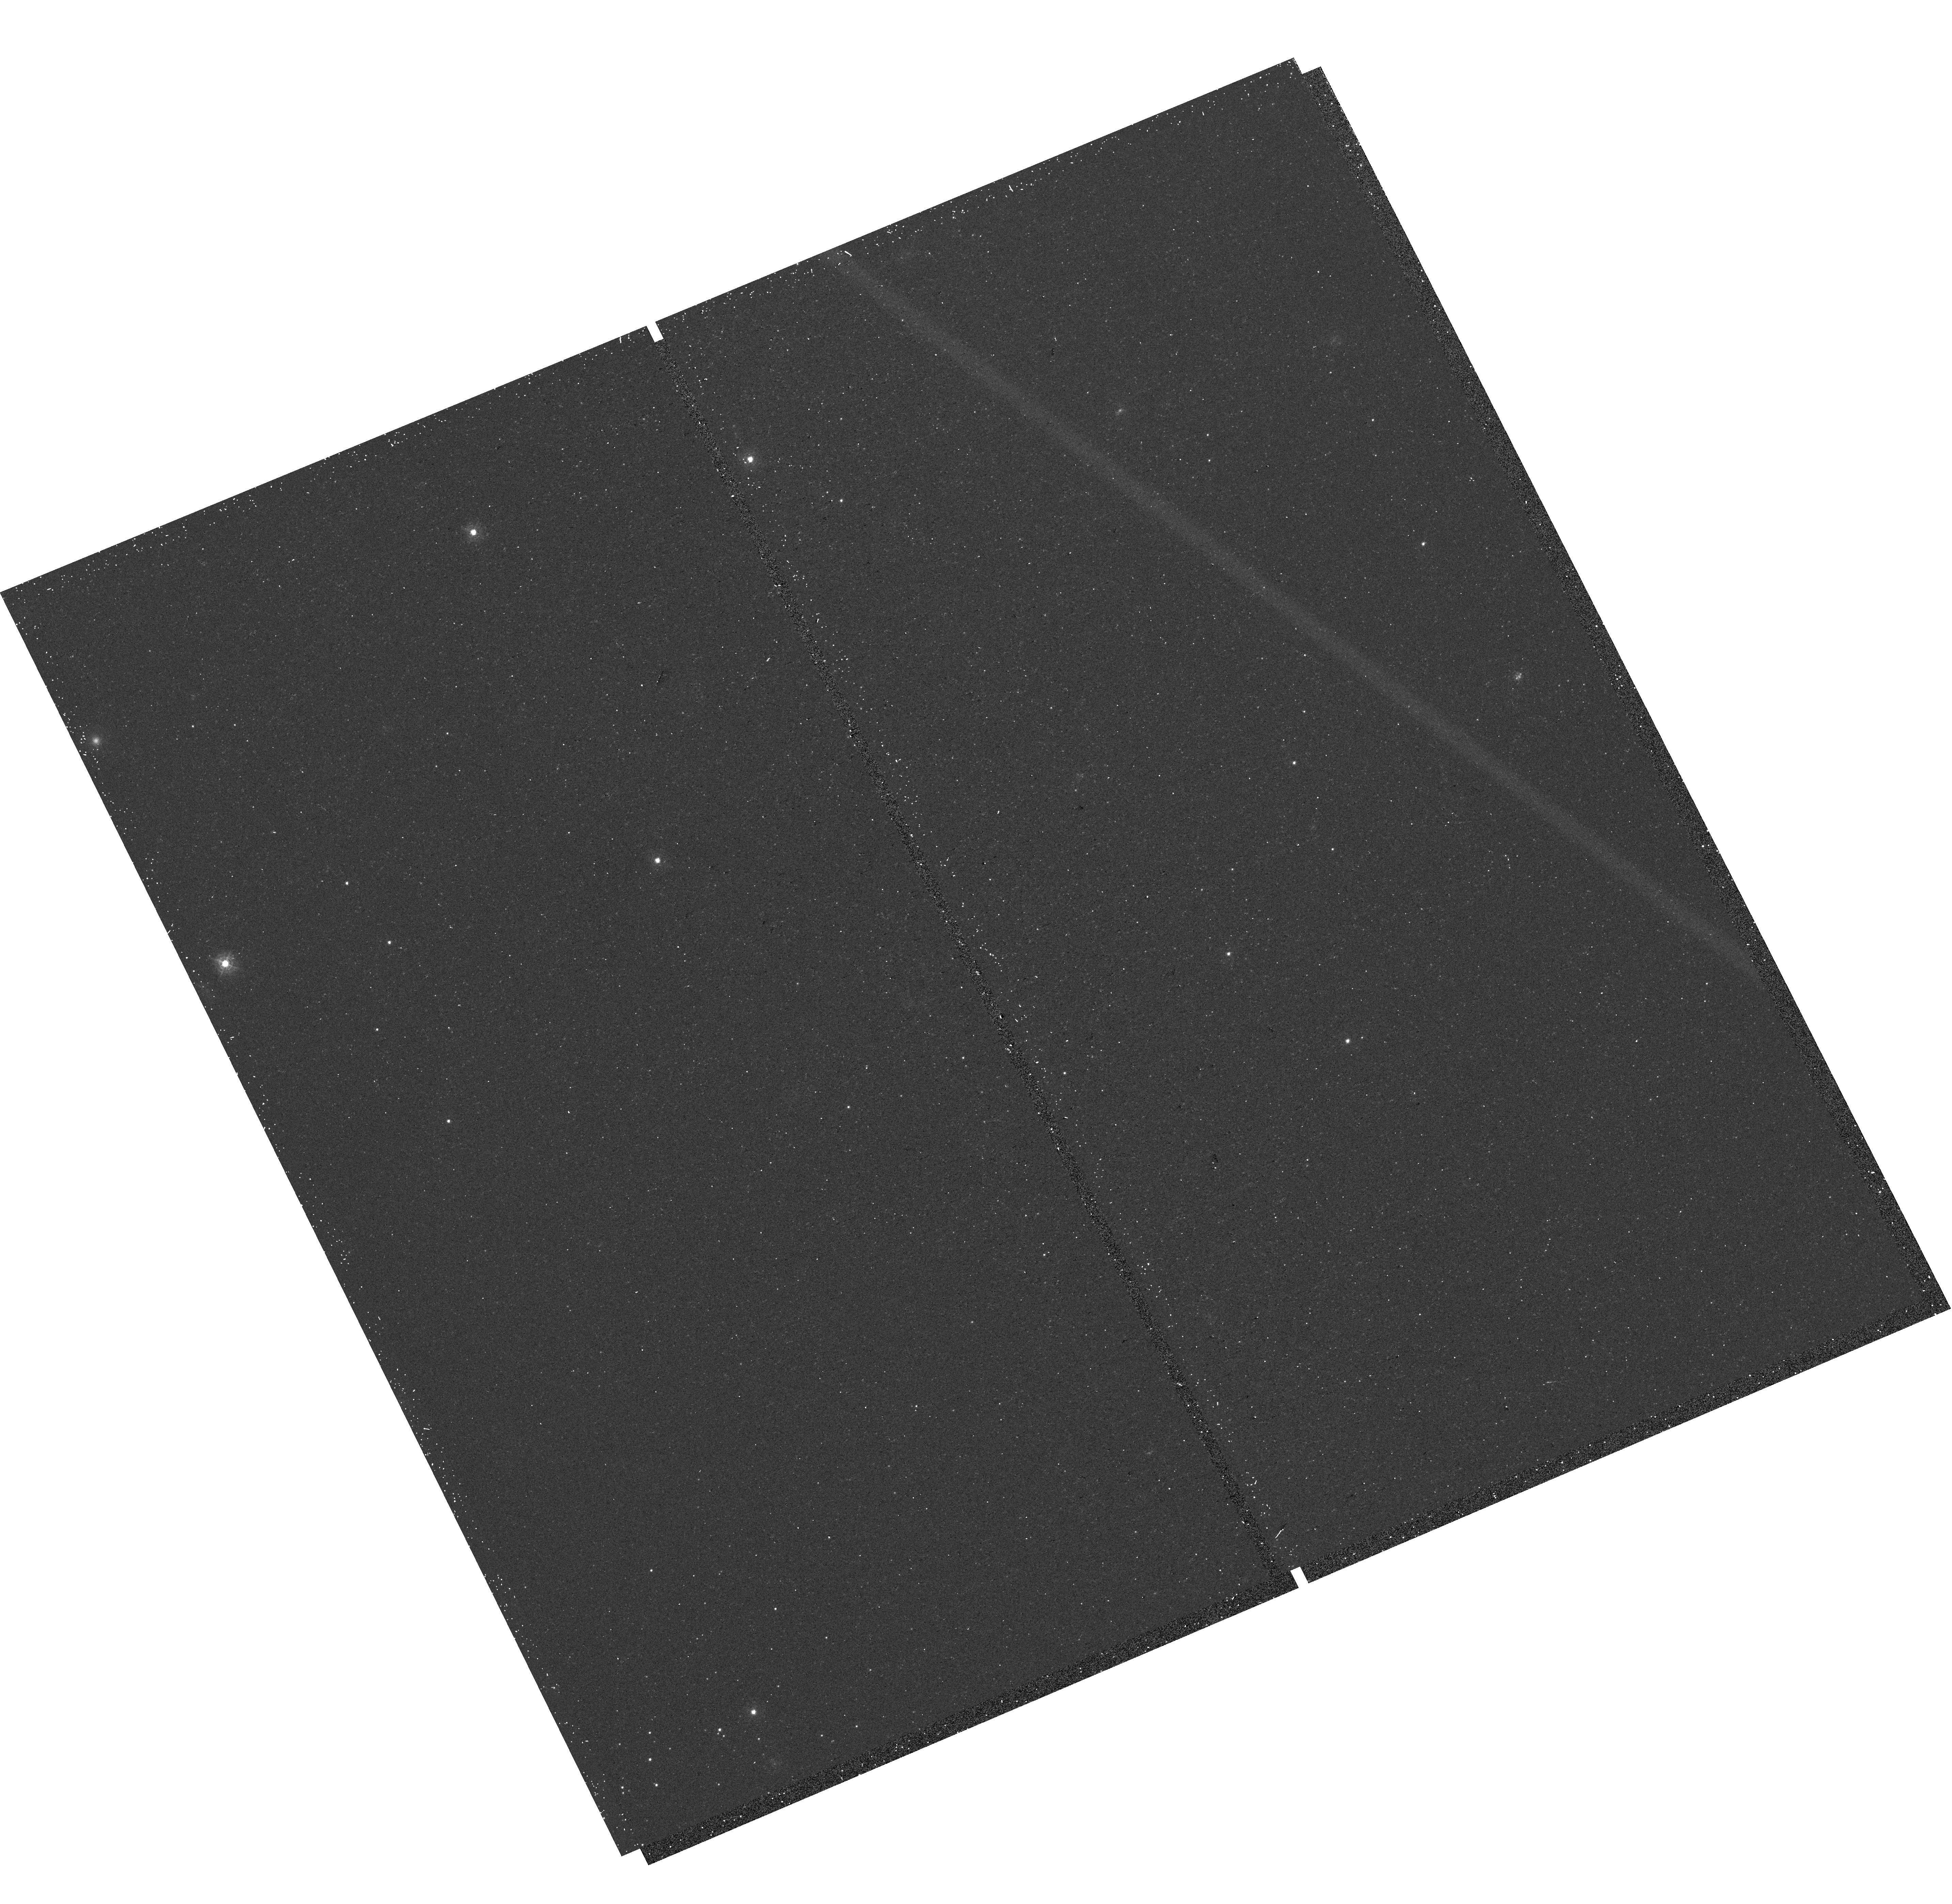
Target: M31-B29-F08-UVIS. Instrument: WFC3/UVIS. Filter: F336W. Exposure: 15 min. Observation ID: hst_16797_23_wfc3_uvis_f336w_ieps23

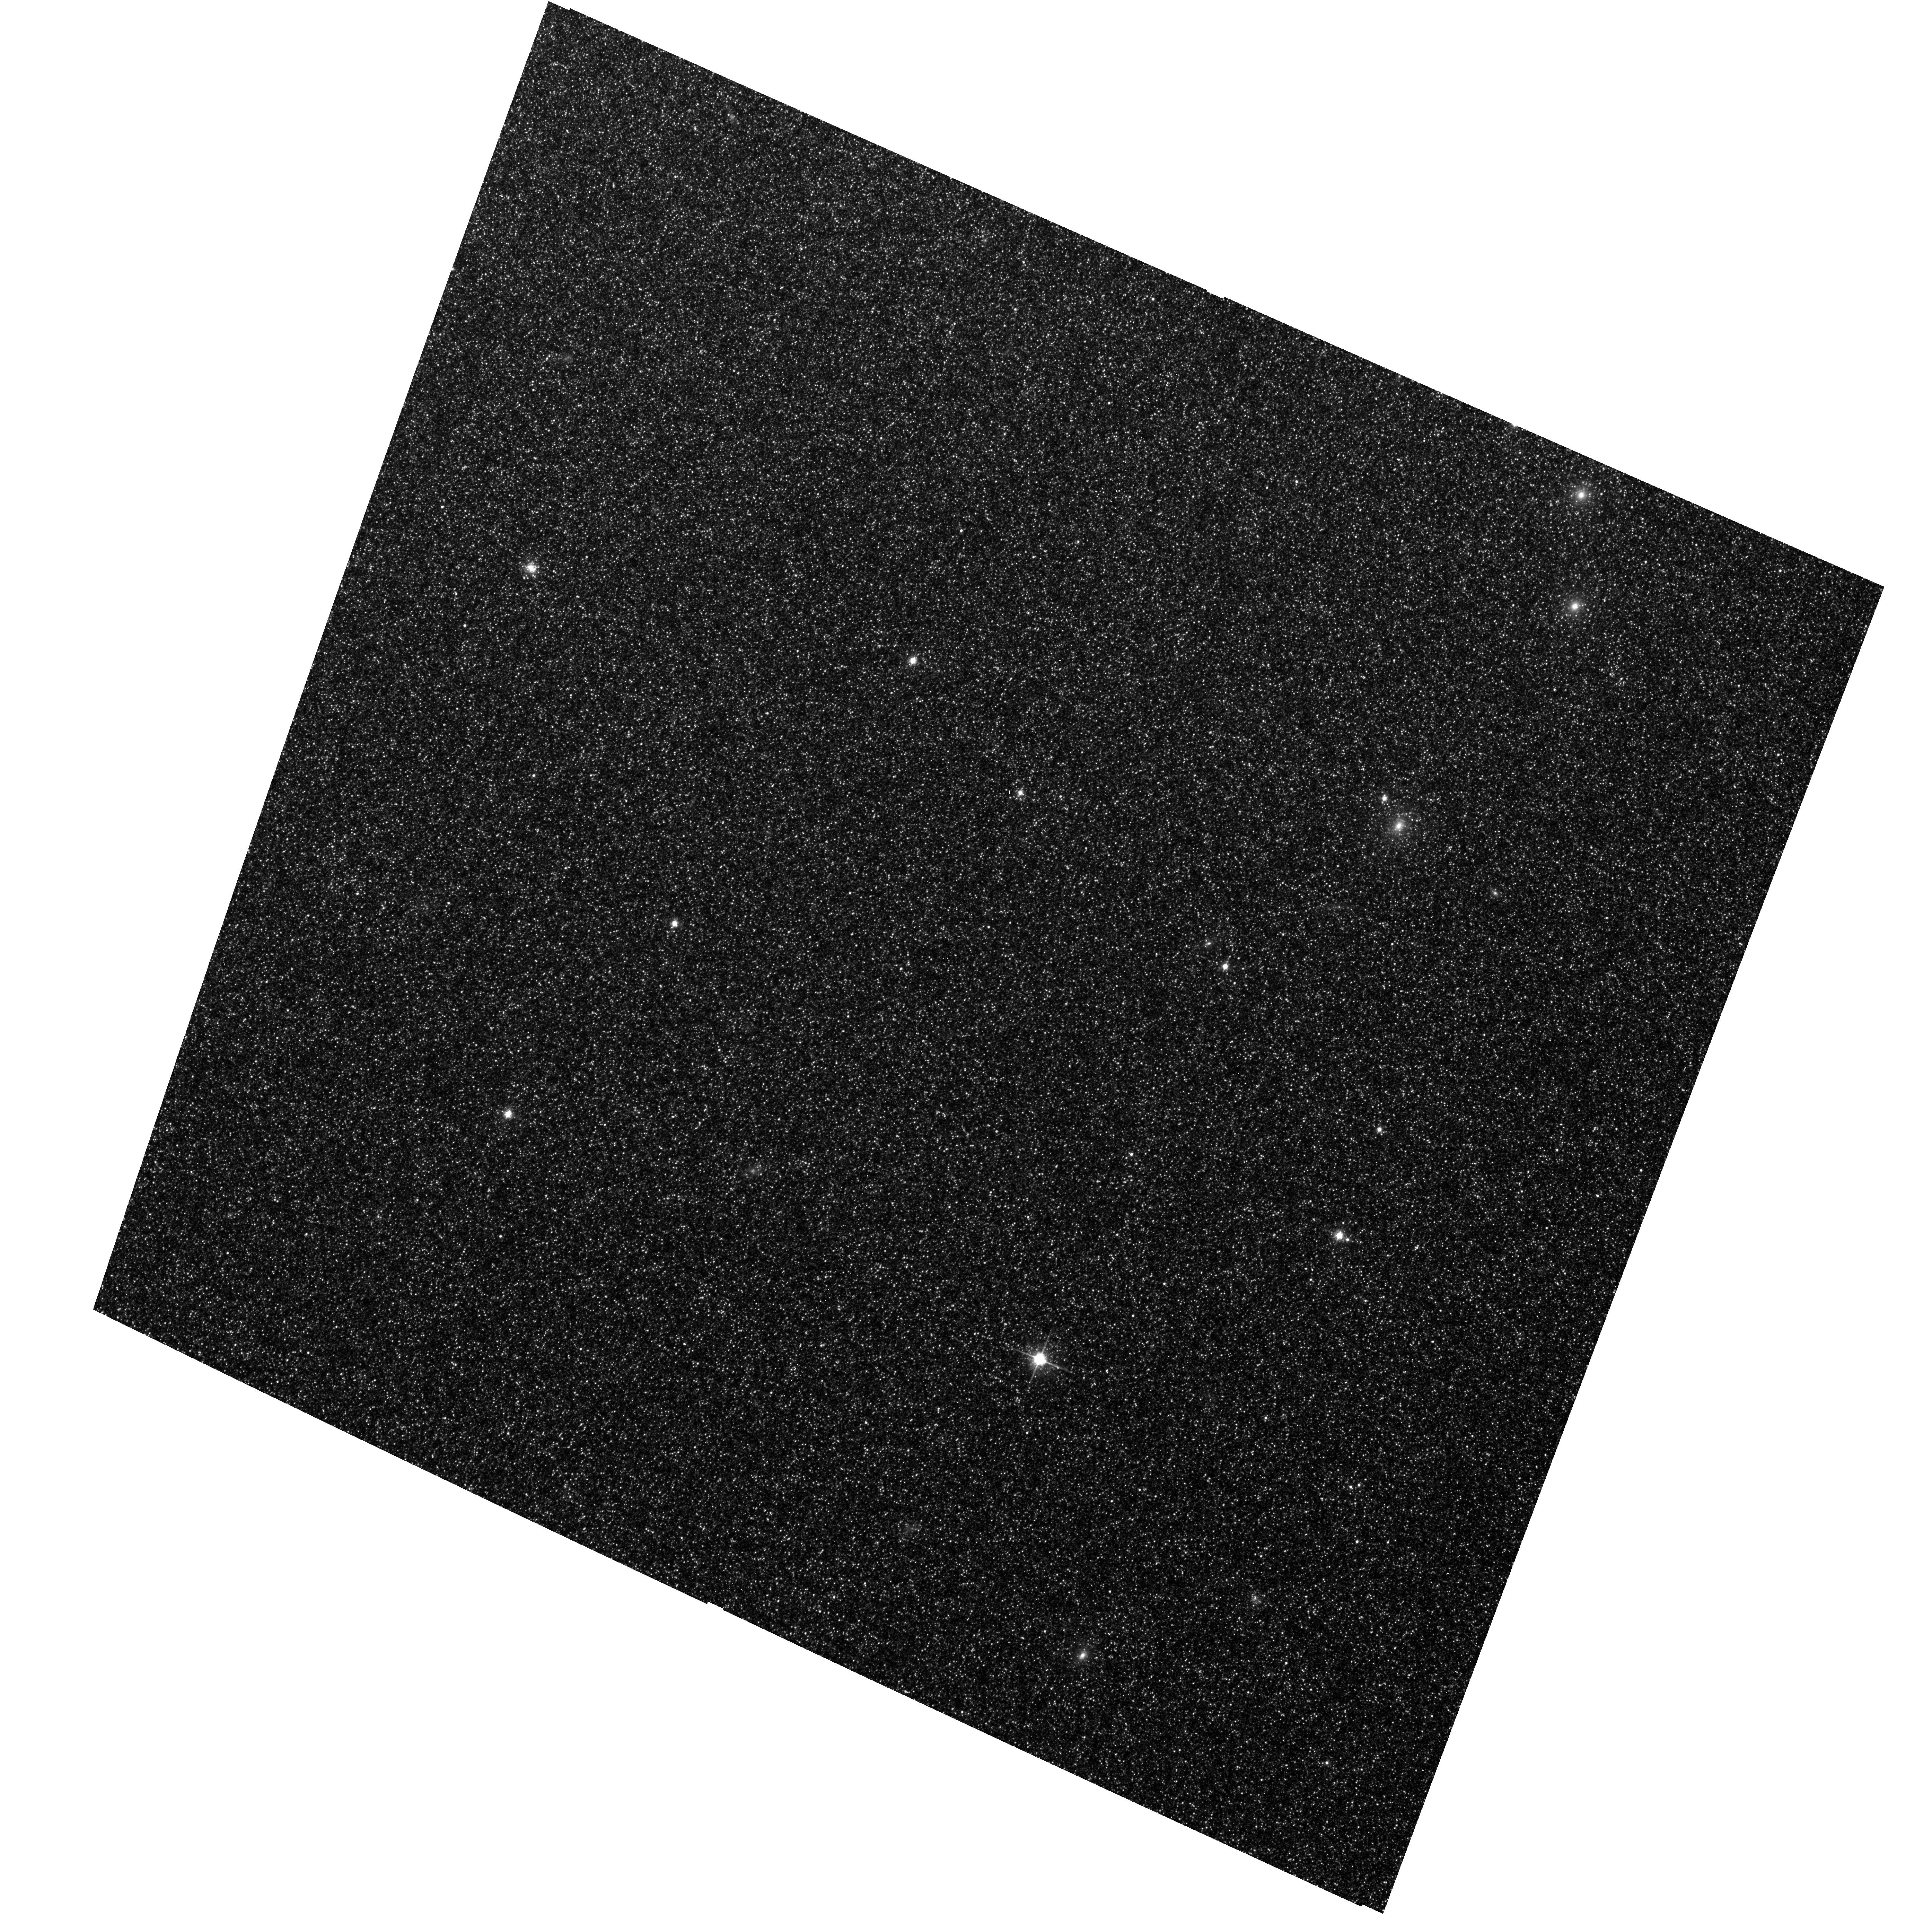
Target: M31-B29-F04-WFC. Instrument: ACS/WFC. Filter: F814W. Exposure: 13 min. Observation ID: hst_16797_34_acs_wfc_f814w_jeps34

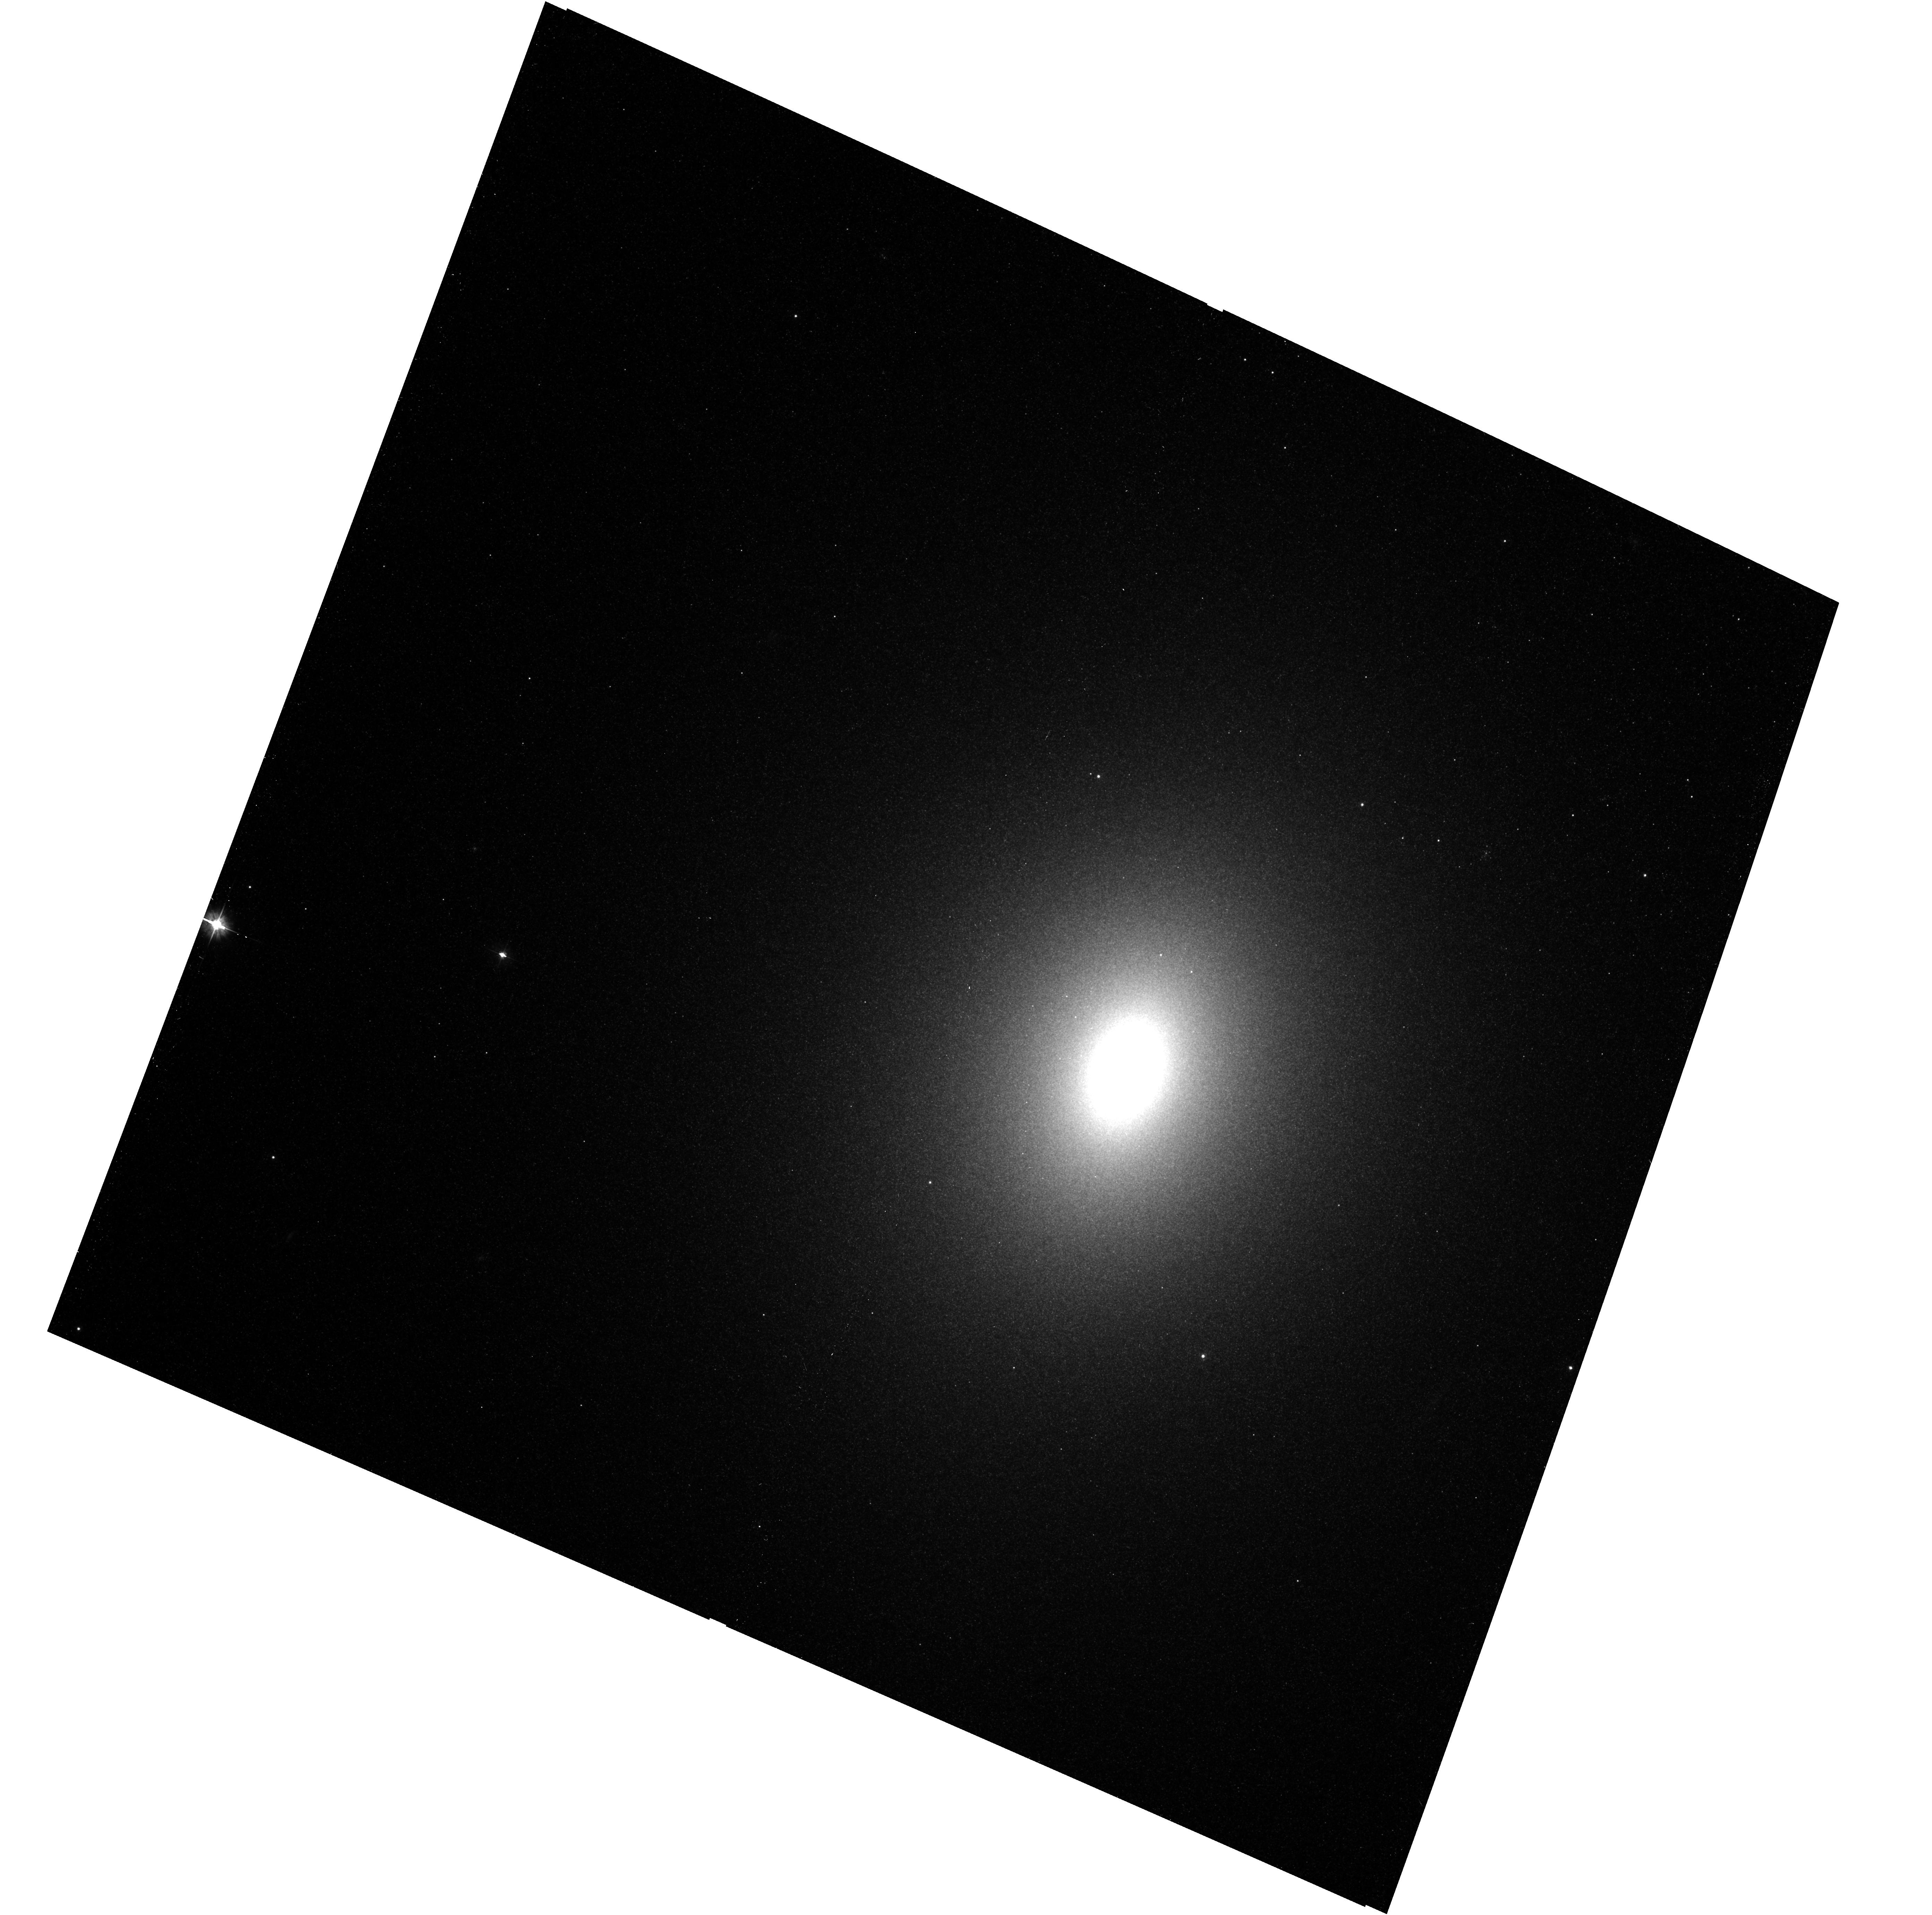
Target: M31-B28-F08-WFC. Instrument: ACS/WFC. Filter: F475W. Exposure: 17 min. Observation ID: hst_16797_10_acs_wfc_f475w_jeps10

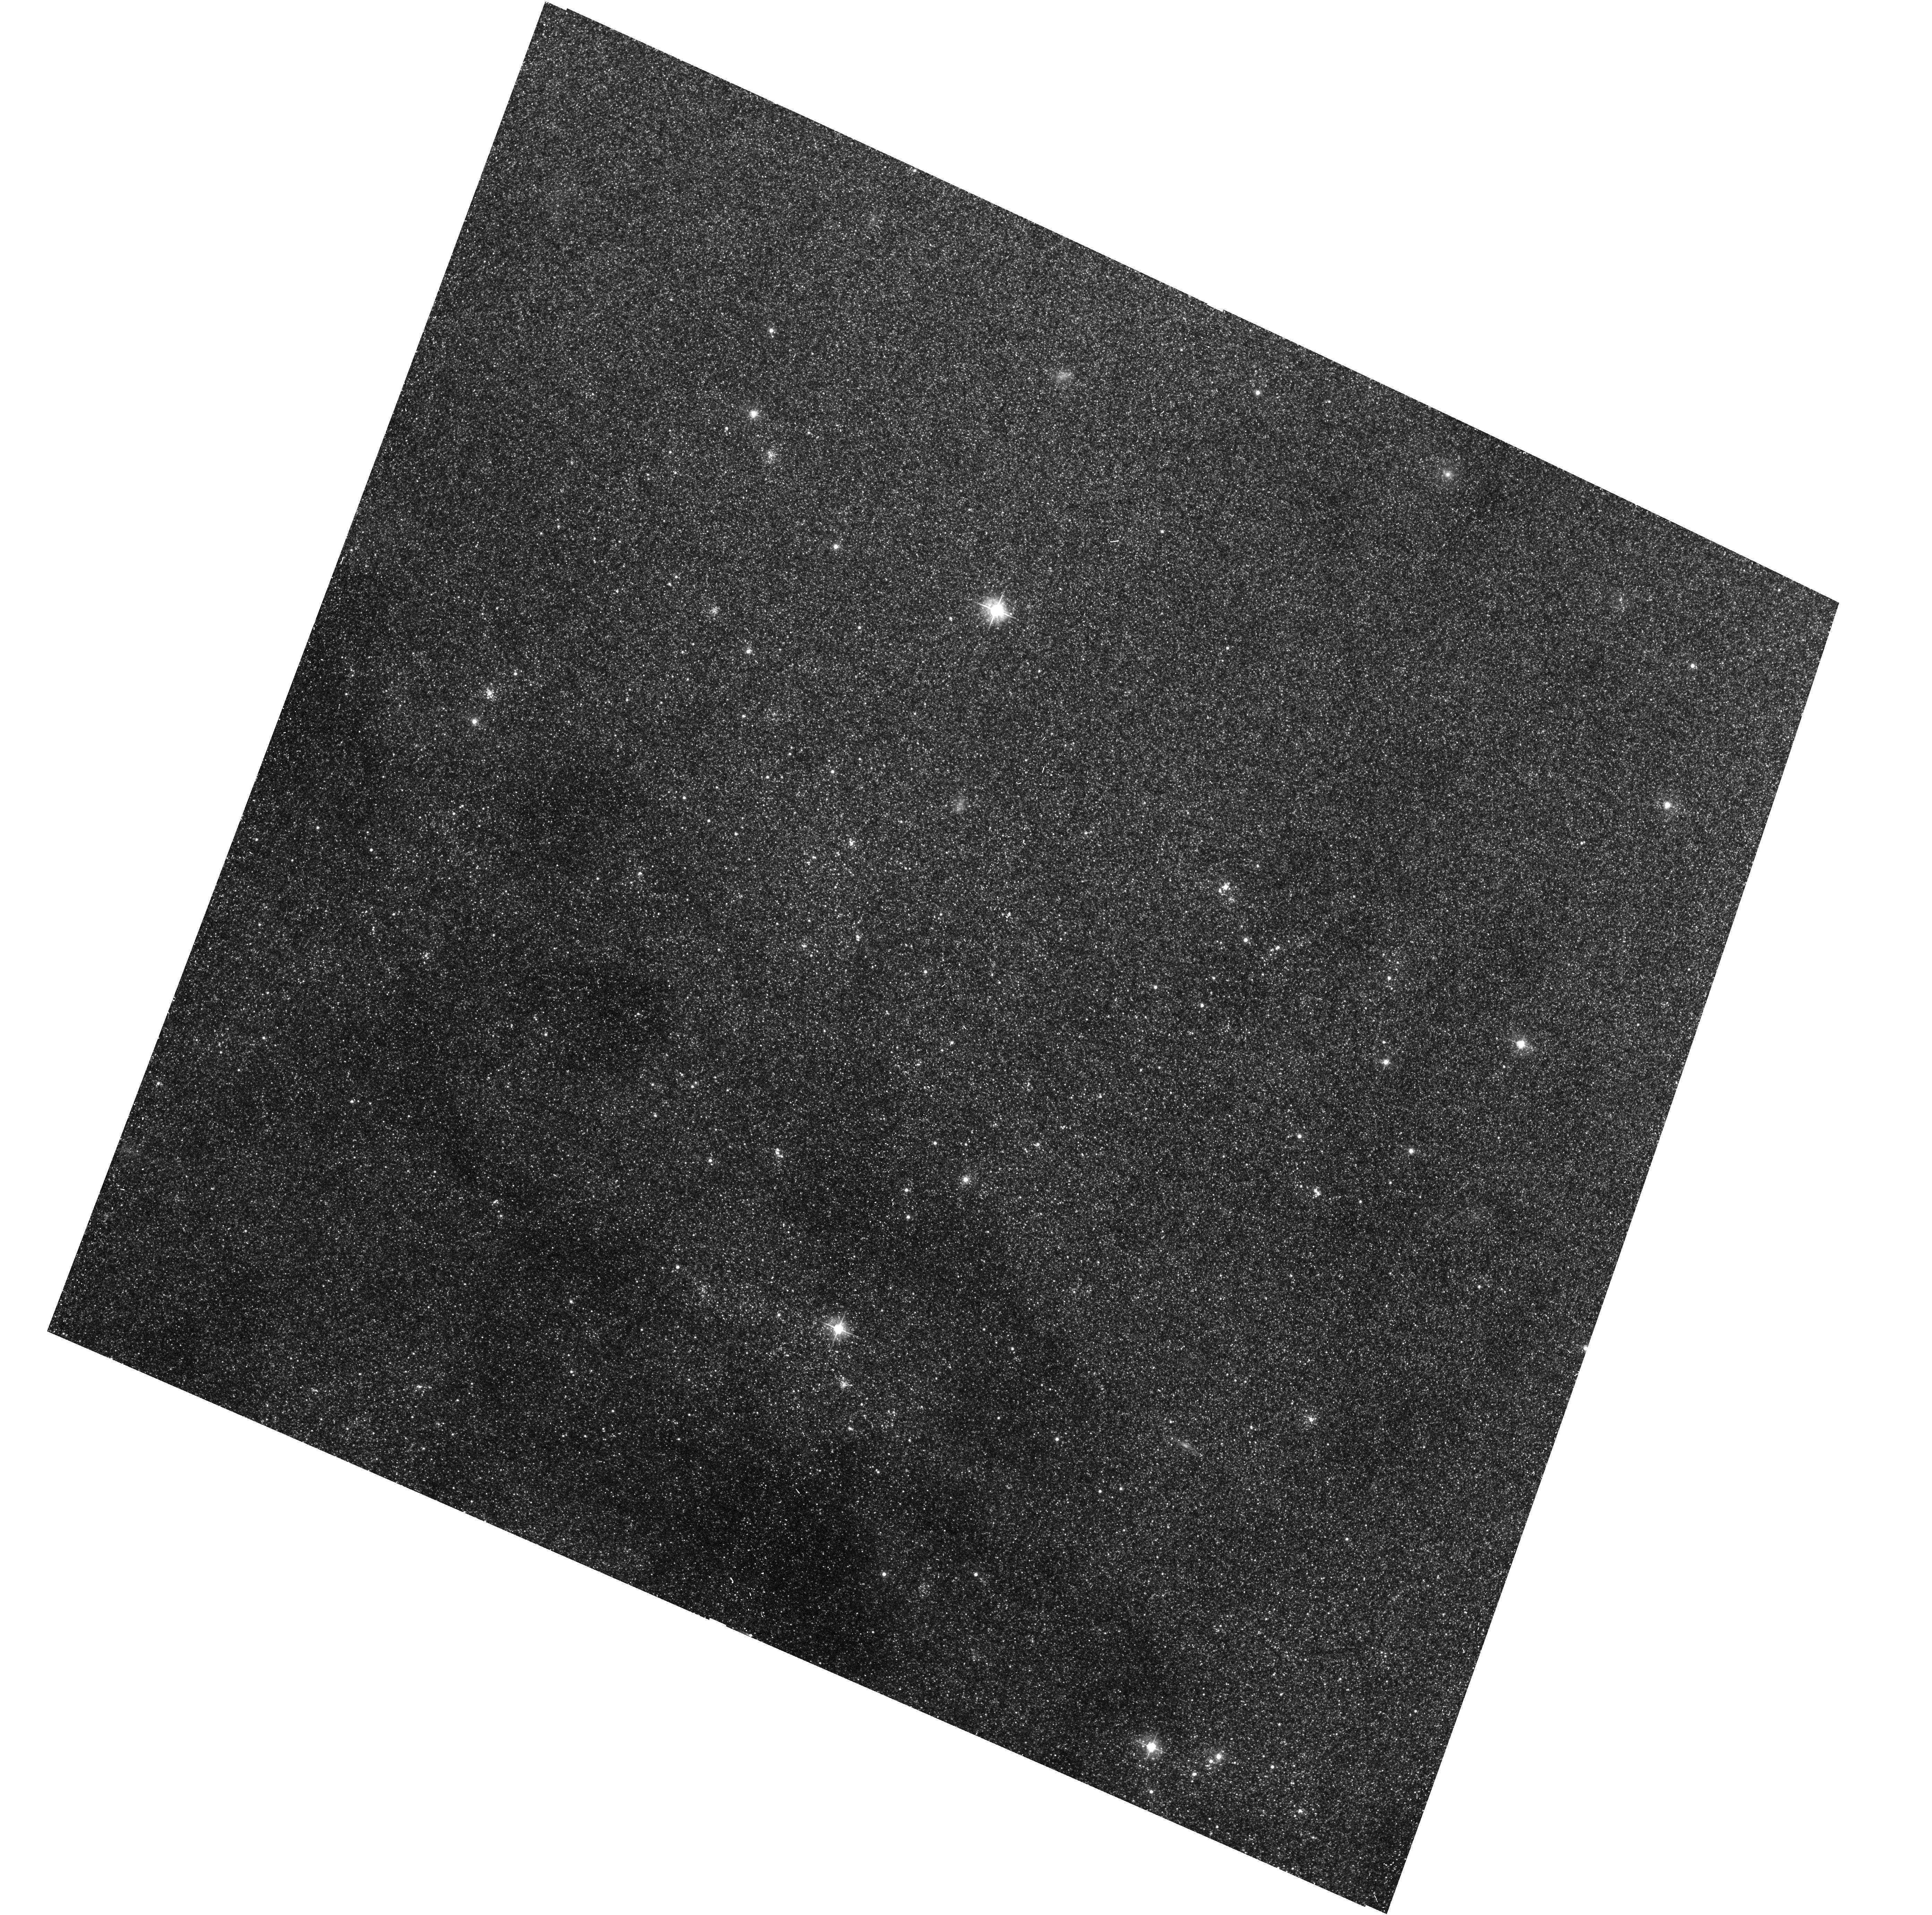
Target: M31-B29-F13-WFC. Instrument: ACS/WFC. Filter: F475W. Exposure: 17 min. Observation ID: hst_16797_30_acs_wfc_f475w_jeps30

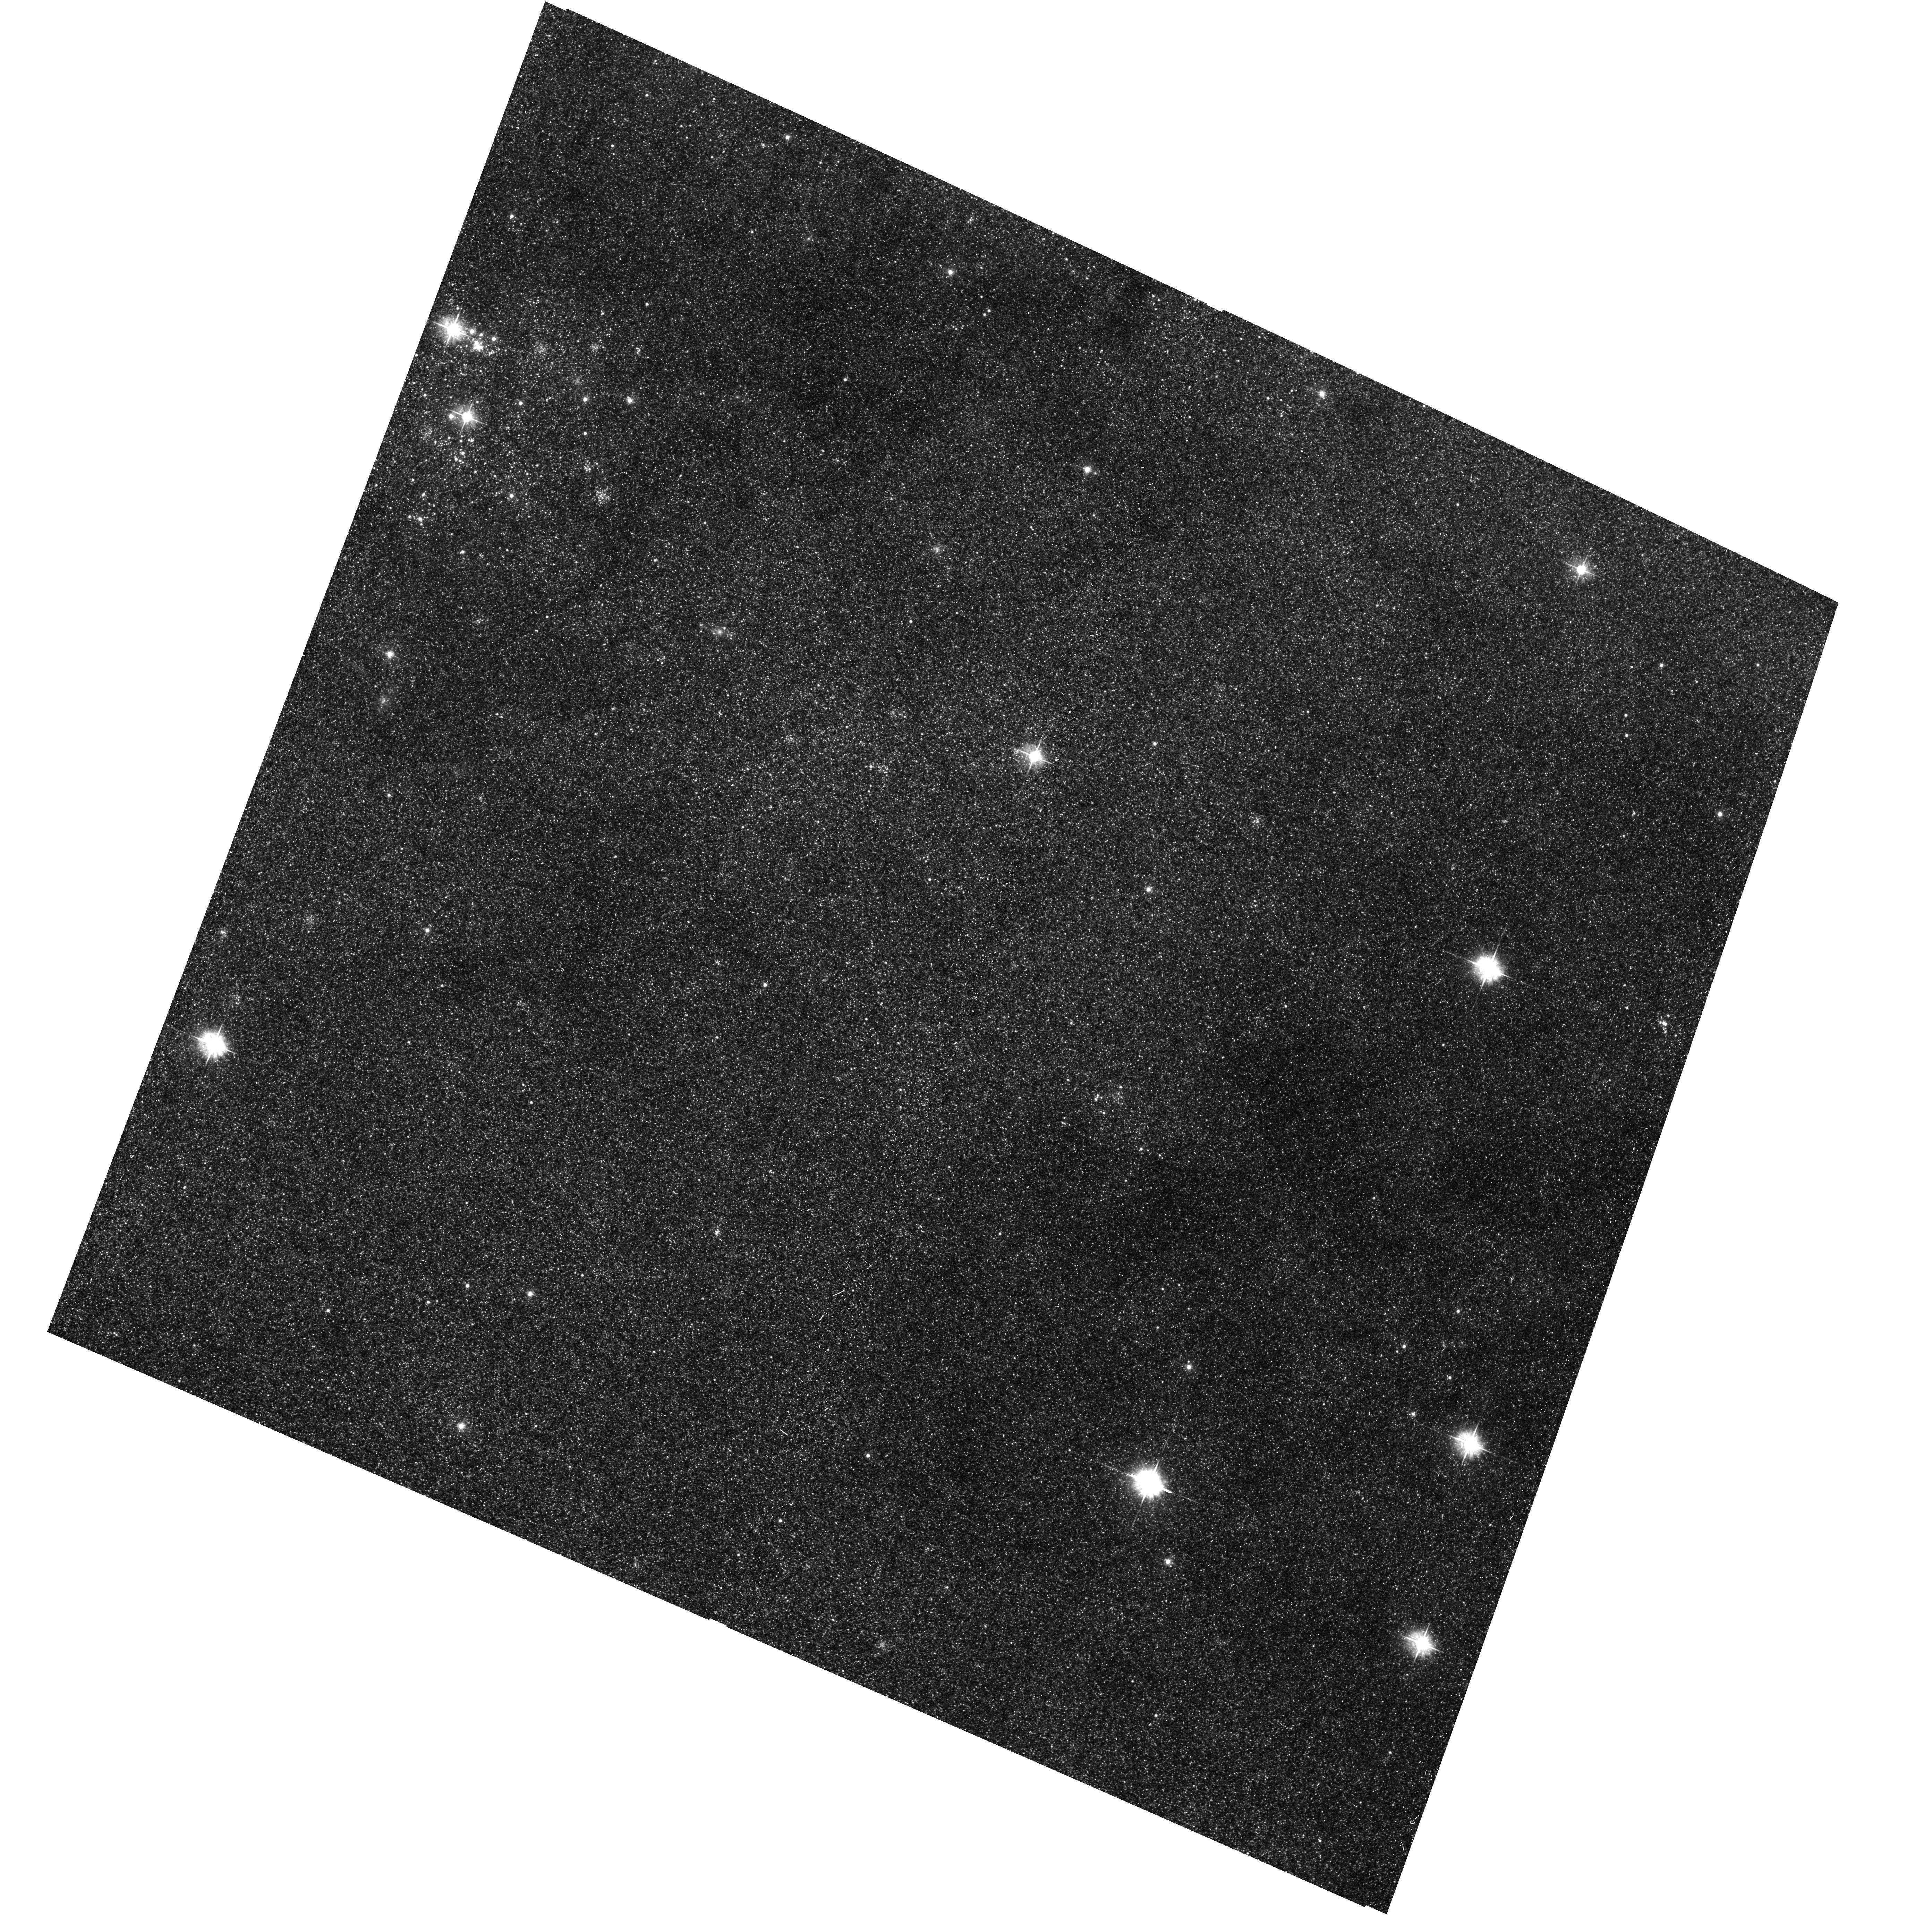
Target: M31-B29-F07-WFC. Instrument: ACS/WFC. Filter: F475W. Exposure: 17 min. Observation ID: hst_16797_24_acs_wfc_f475w_jeps24

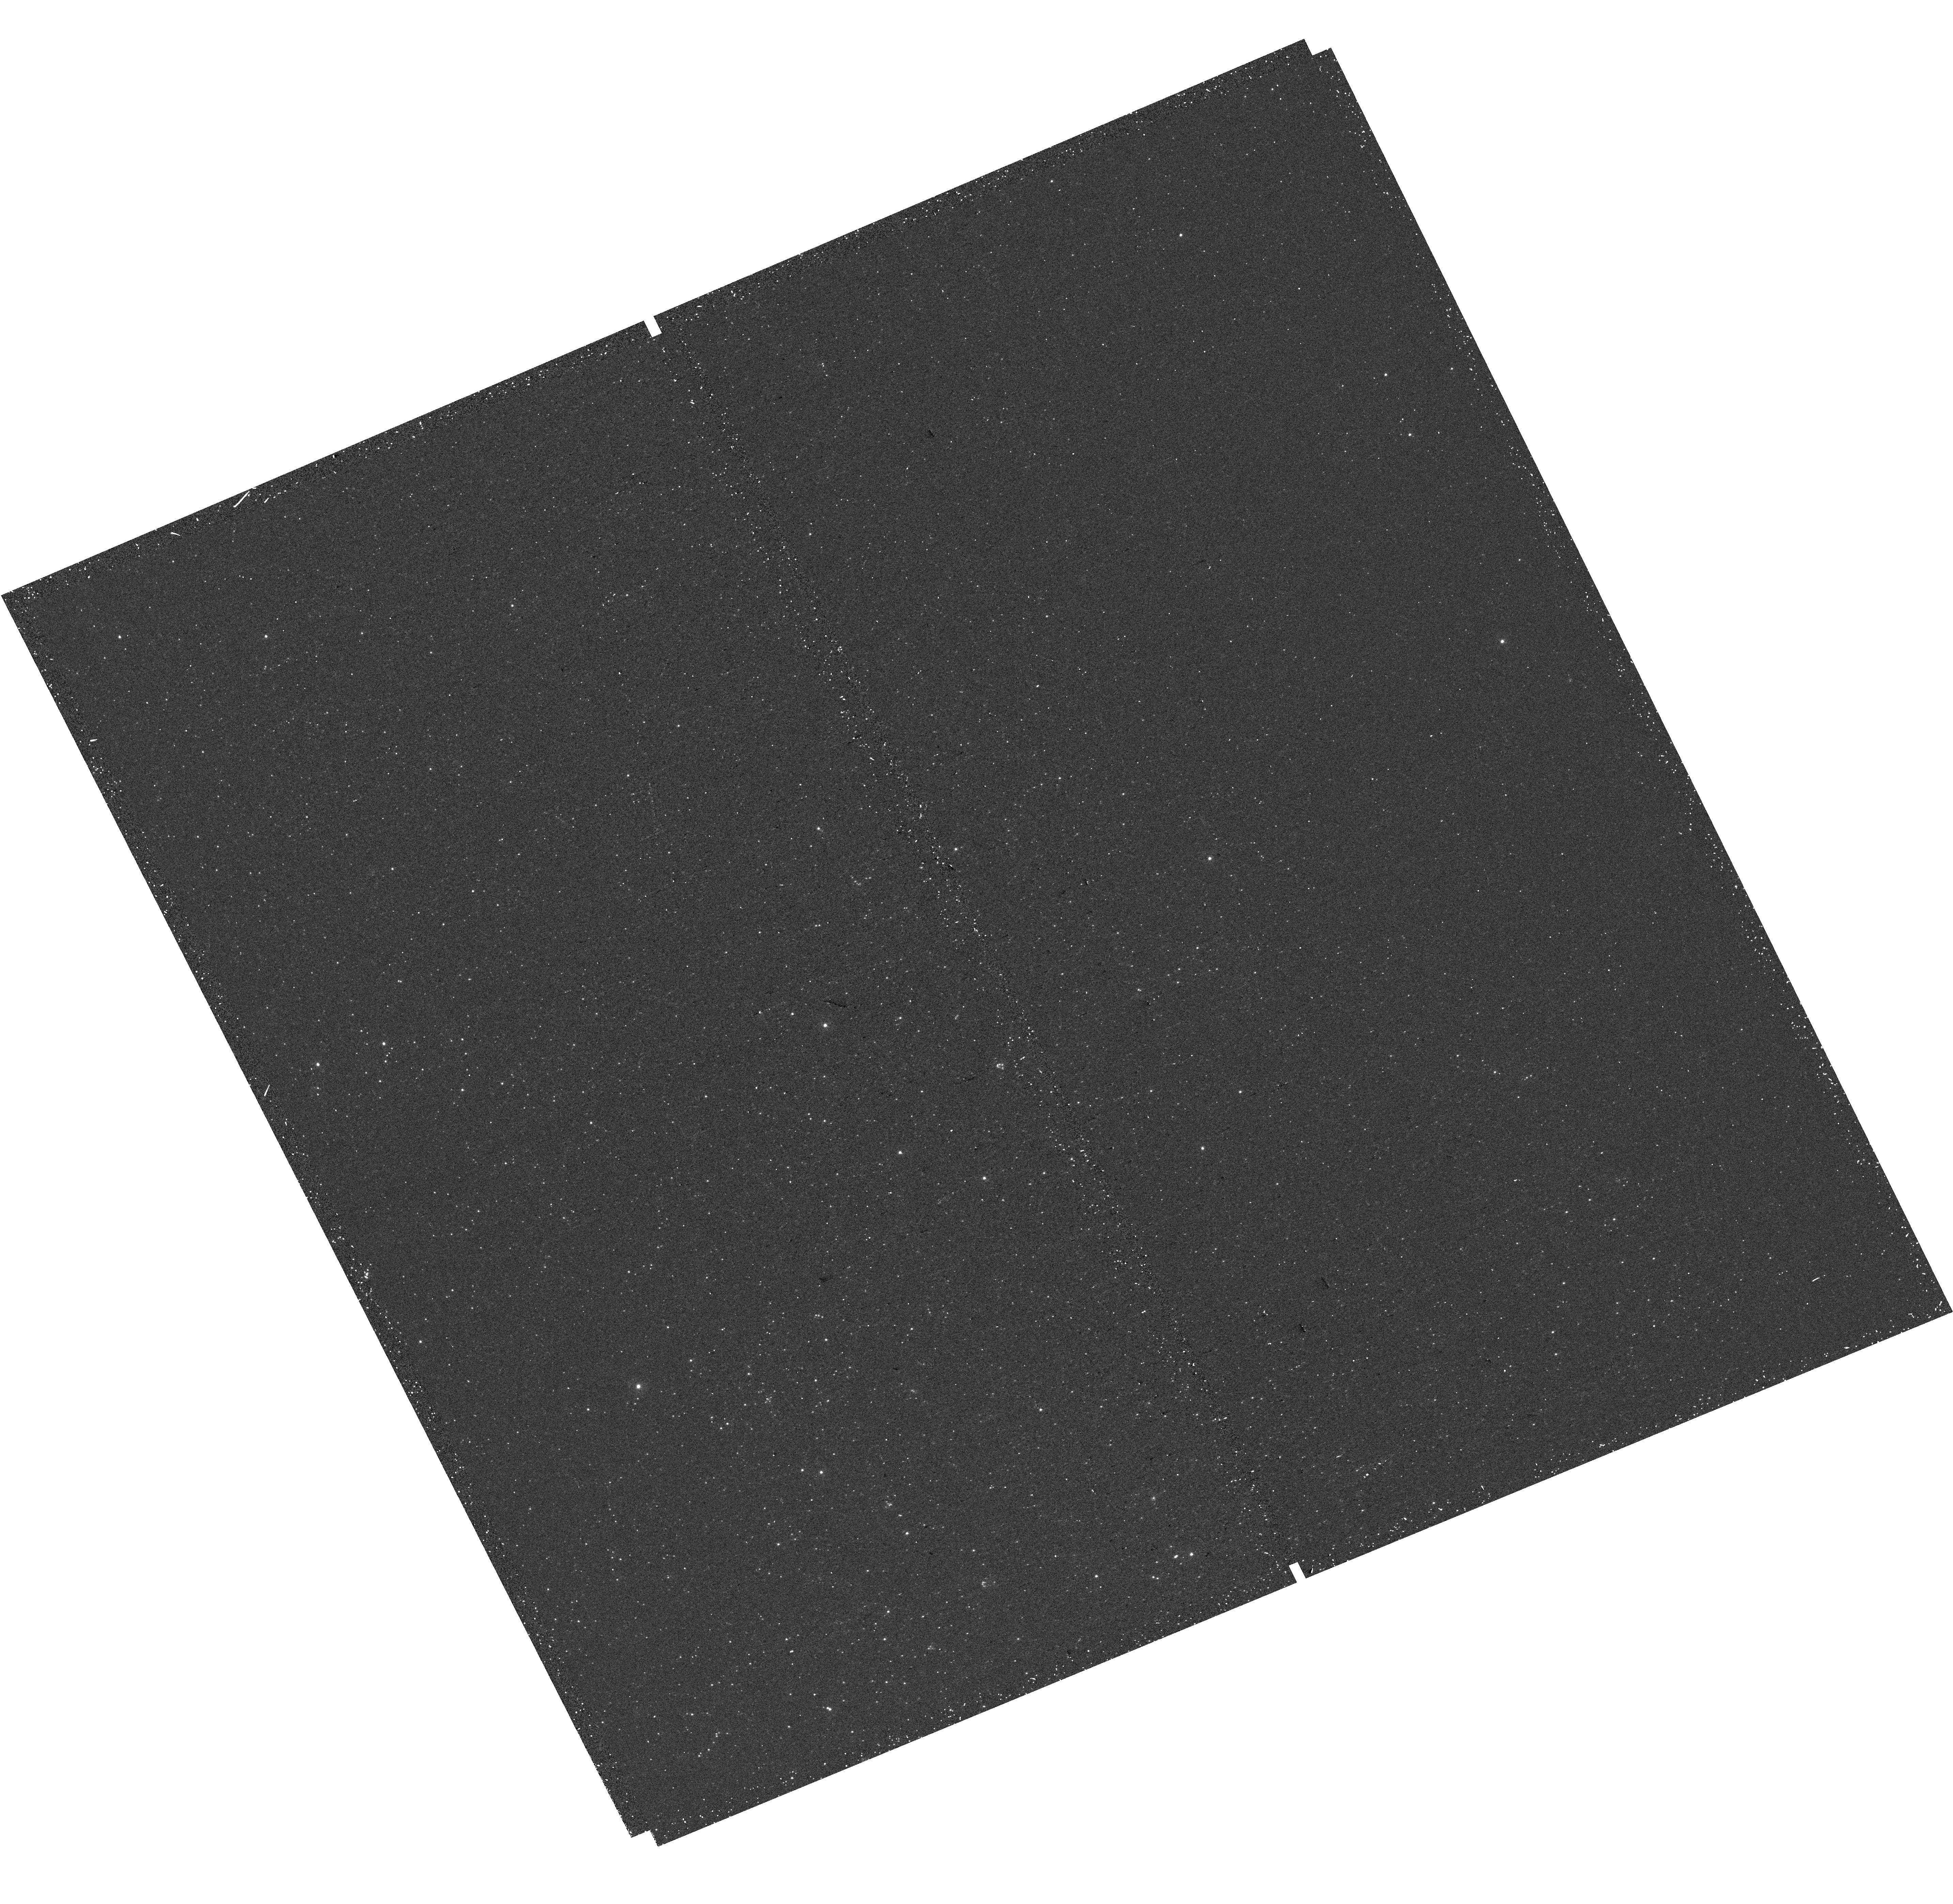
Target: M31-B28-F09-UVIS. Instrument: WFC3/UVIS. Filter: F275W. Exposure: 20 min. Observation ID: hst_16797_09_wfc3_uvis_f275w_ieps09

The Panchromatic Hubble Andromeda Southern Treasury (PHAST) (PI: Williams, Benjamin F.)

We propose to create a legacy map of the southern half of M31 in the optical and near ultraviolet (NUV). The Panchromatic Hubble Andromeda Southern Treasury (PHAST) will add ~100 million stars to M31's stellar photometry archive and cover regions of M31 that are structurally unique and more sensitive to the merger history than the northern disk mapped in the Panchromatic Hubble Andromeda Treasury (PHAT). These newly mapped regions include the intersections with M32 and the giant southern stream, the split portion of the star forming ring, and the southern bar. By providing age, metallicity, stellar mass, and follow-up kinematics, the resolved stellar photometry of these regions will be used for detailed comparisons to simulations, including star formation history and population asymmetries as well as the orbits of M32 and the giant southern stream, allowing us to distinguish between competing merger scenarios. Thus, these measurements tightly constrain models of M31's merger history and disk evolution. Furthermore, the legacy value for such observations is undeniable; M31 has been and will continue to be a centerpiece target for many NASA and ESA missions, as well as for ground-based time-domain observations that could find extremely valuable events that require HST resolution for identifying precursors. These current and future data sets cover the entire galaxy, and thus, our coverage will increase the value of all past and future M31 observations. PHAST will complete a lasting baseline data set for this high-demand target that no other current or planned facility will be able to produce.